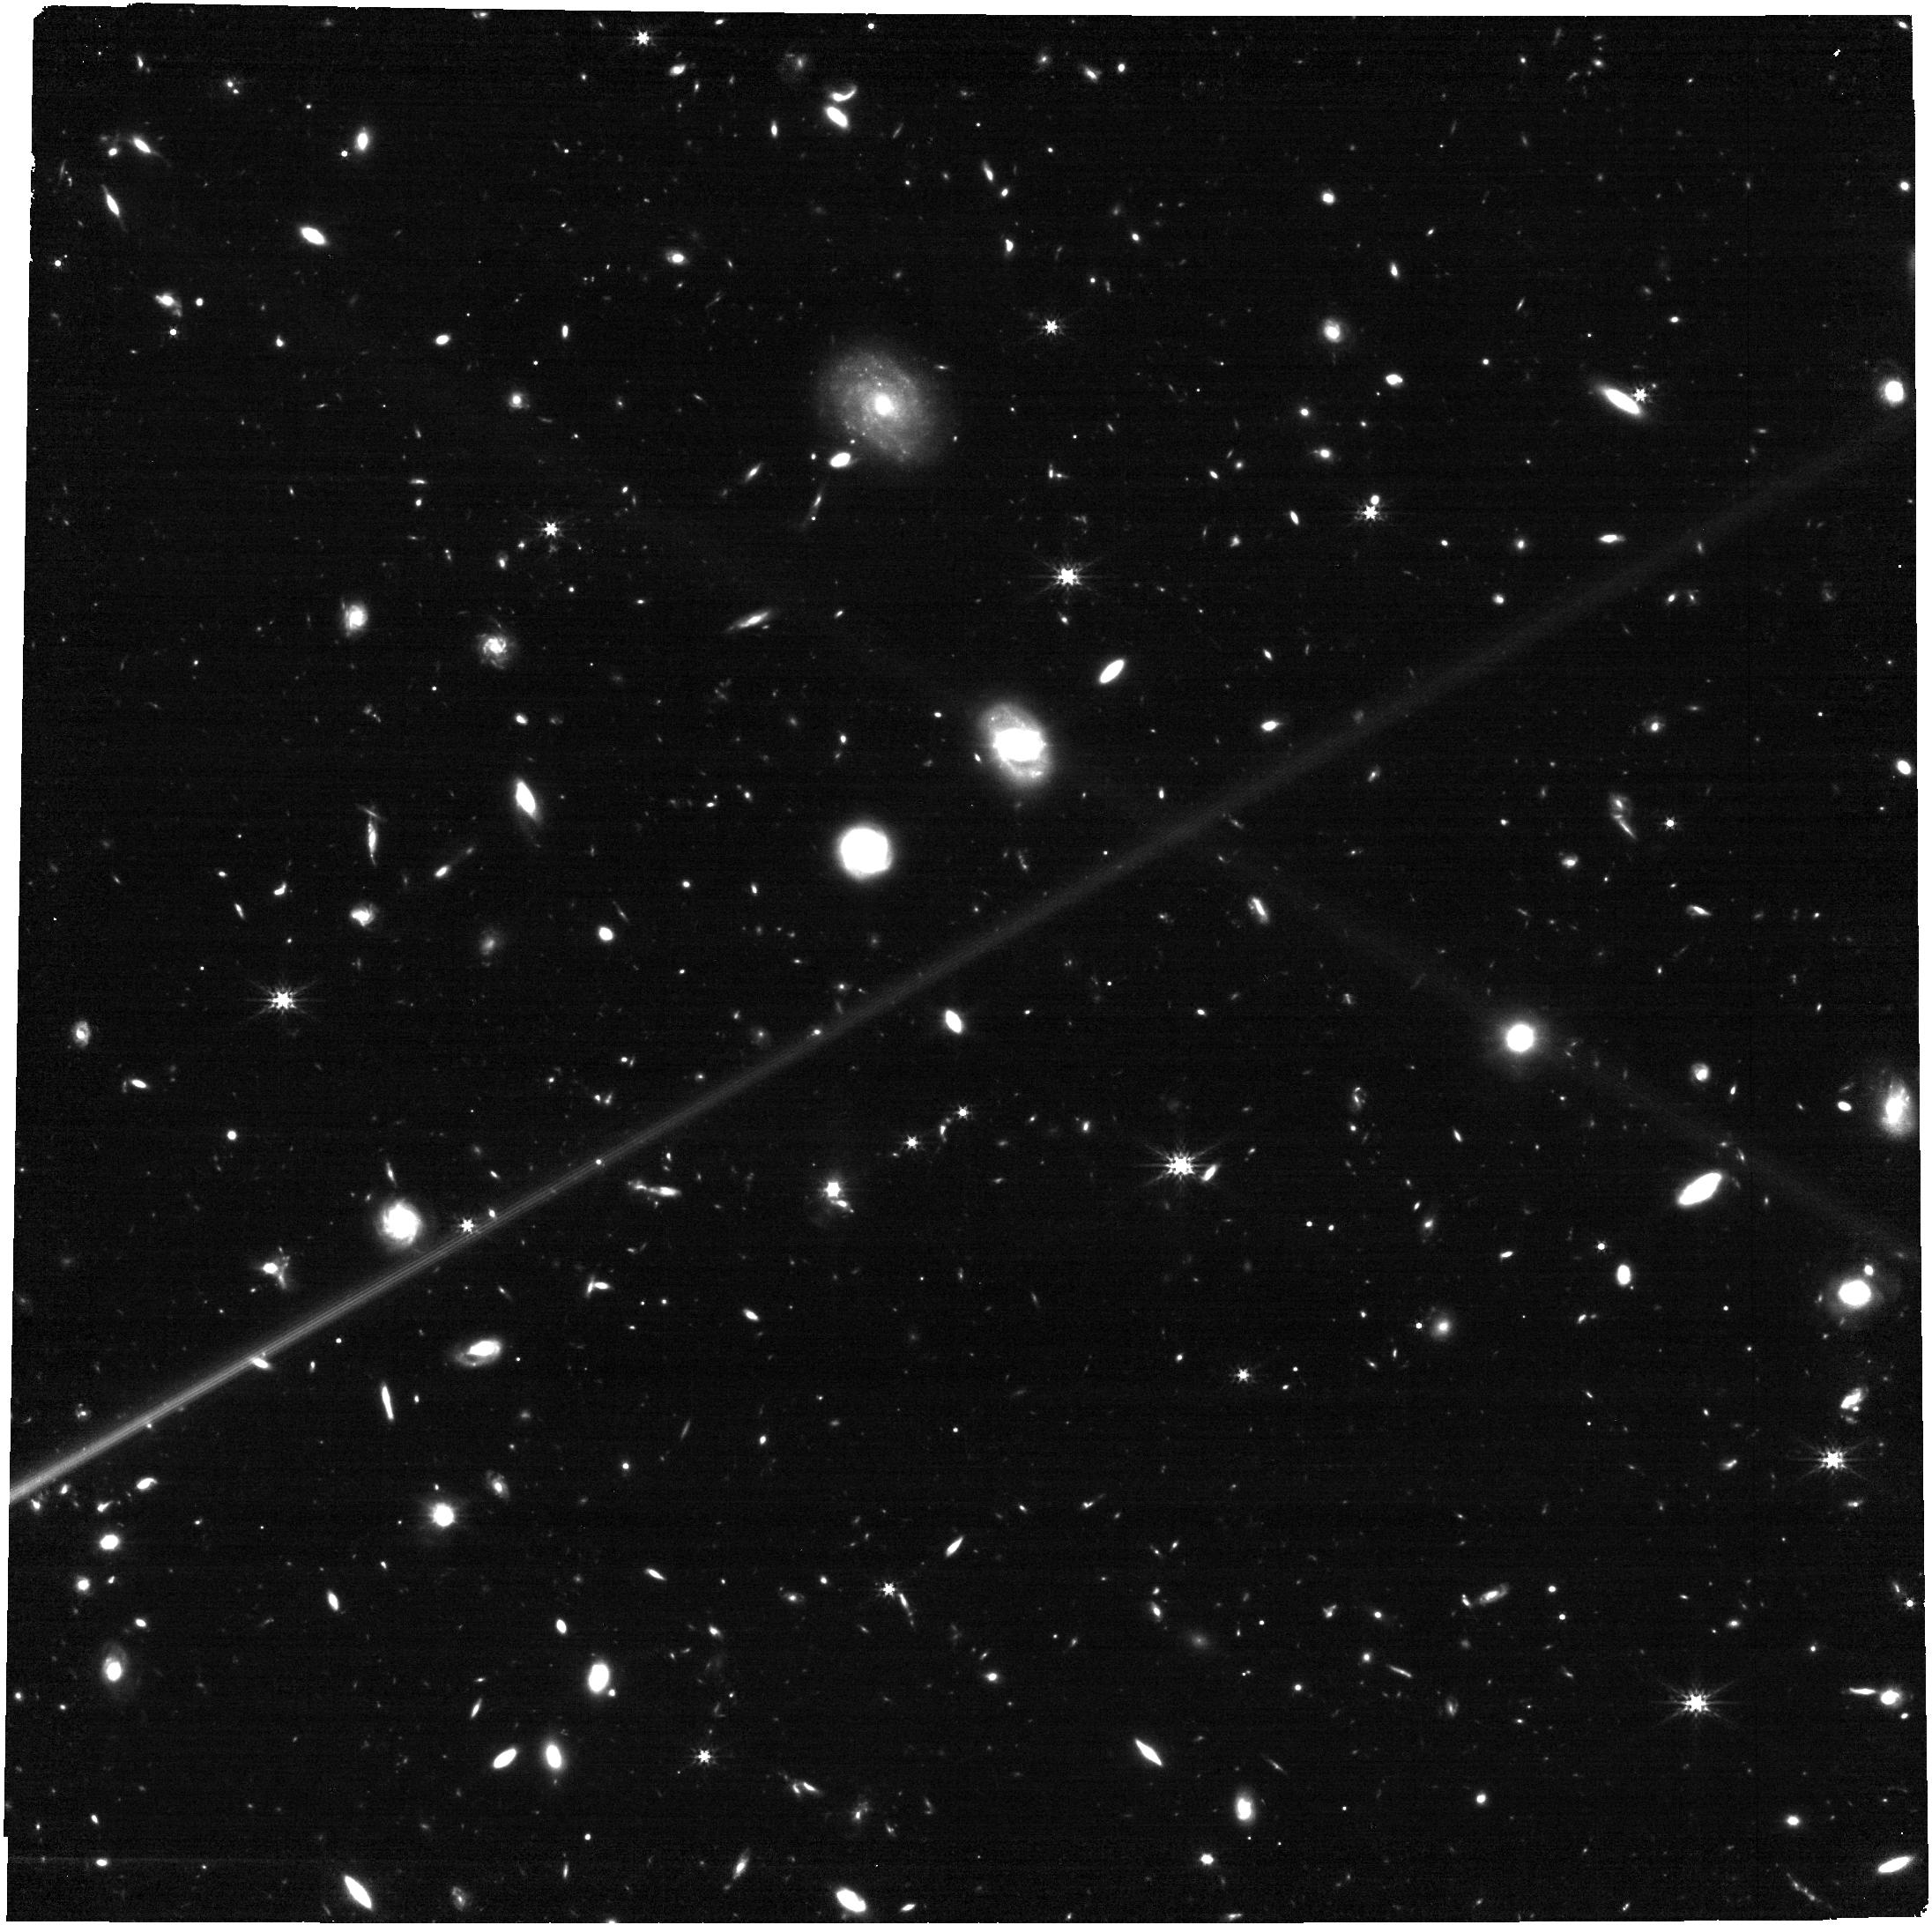
Target: AT2023lcr. Instrument: NIRCAM. Filter: F277W. Exposure: 17 min. Observation ID: jw04554-o001_t001_nircam_clear-f277w

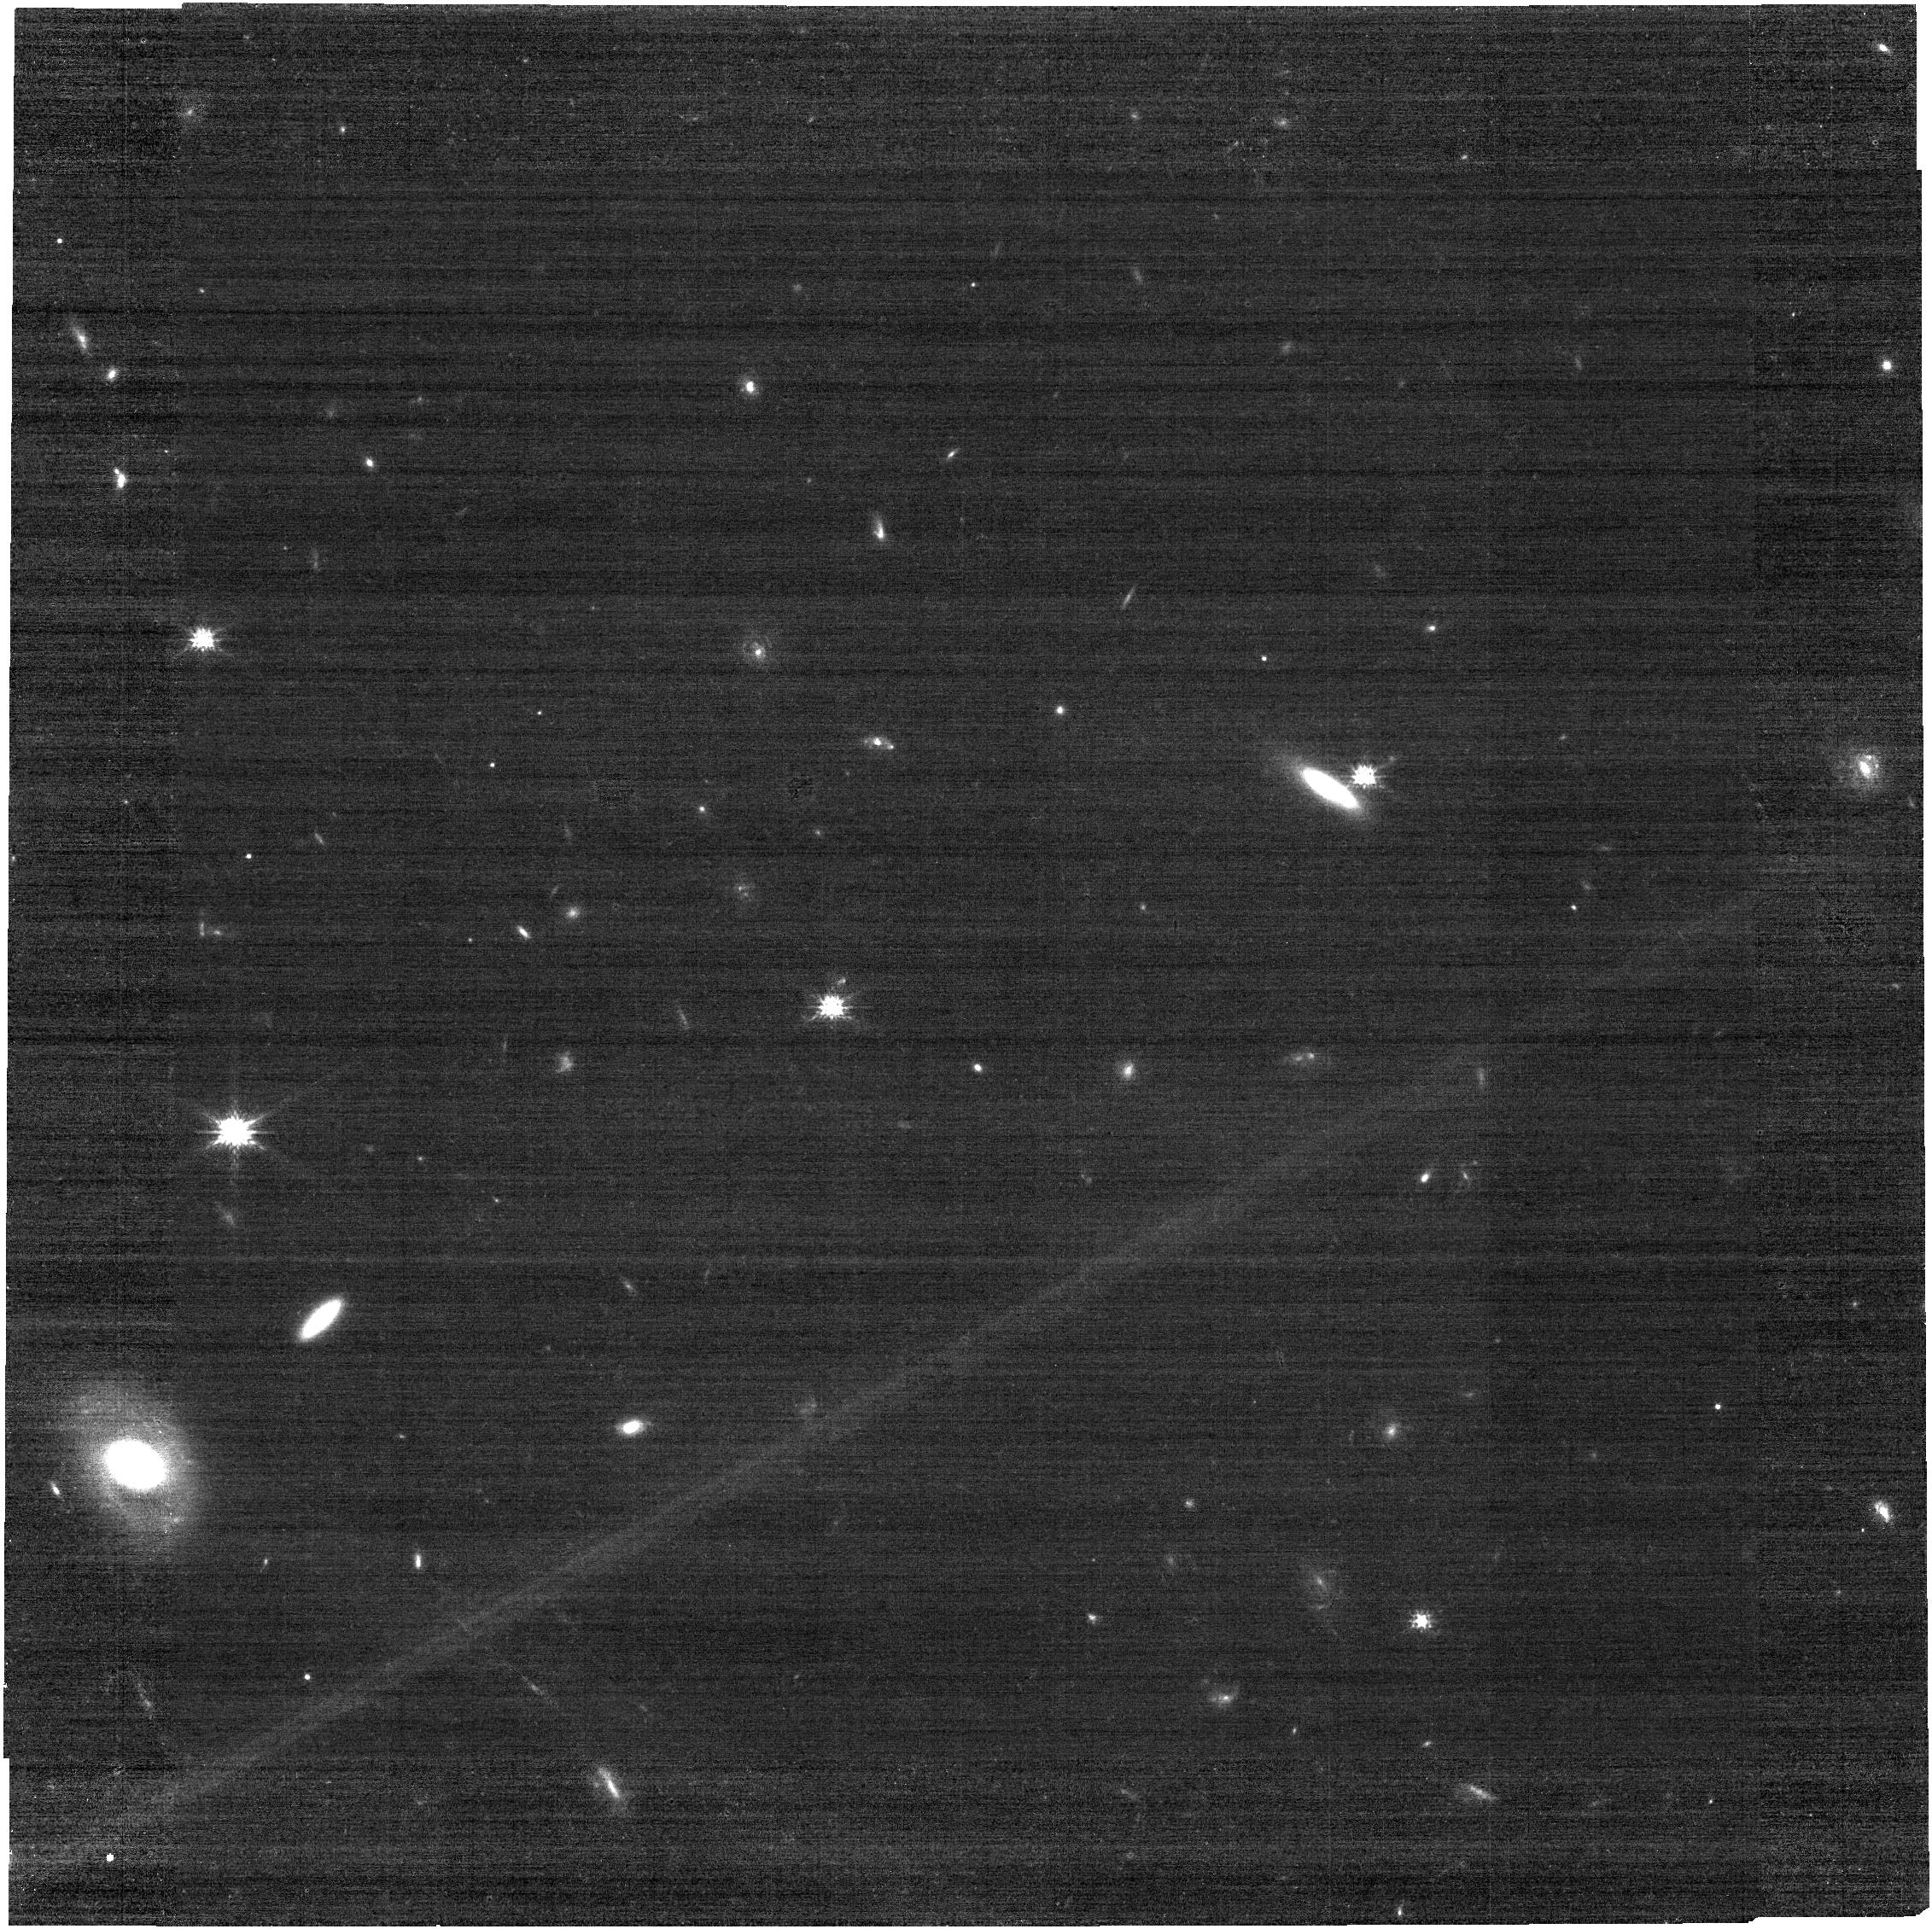
Target: AT2023lcr. Instrument: NIRCAM. Filter: F115W. Exposure: 17 min. Observation ID: jw04554-o001_t001_nircam_clear-f115w

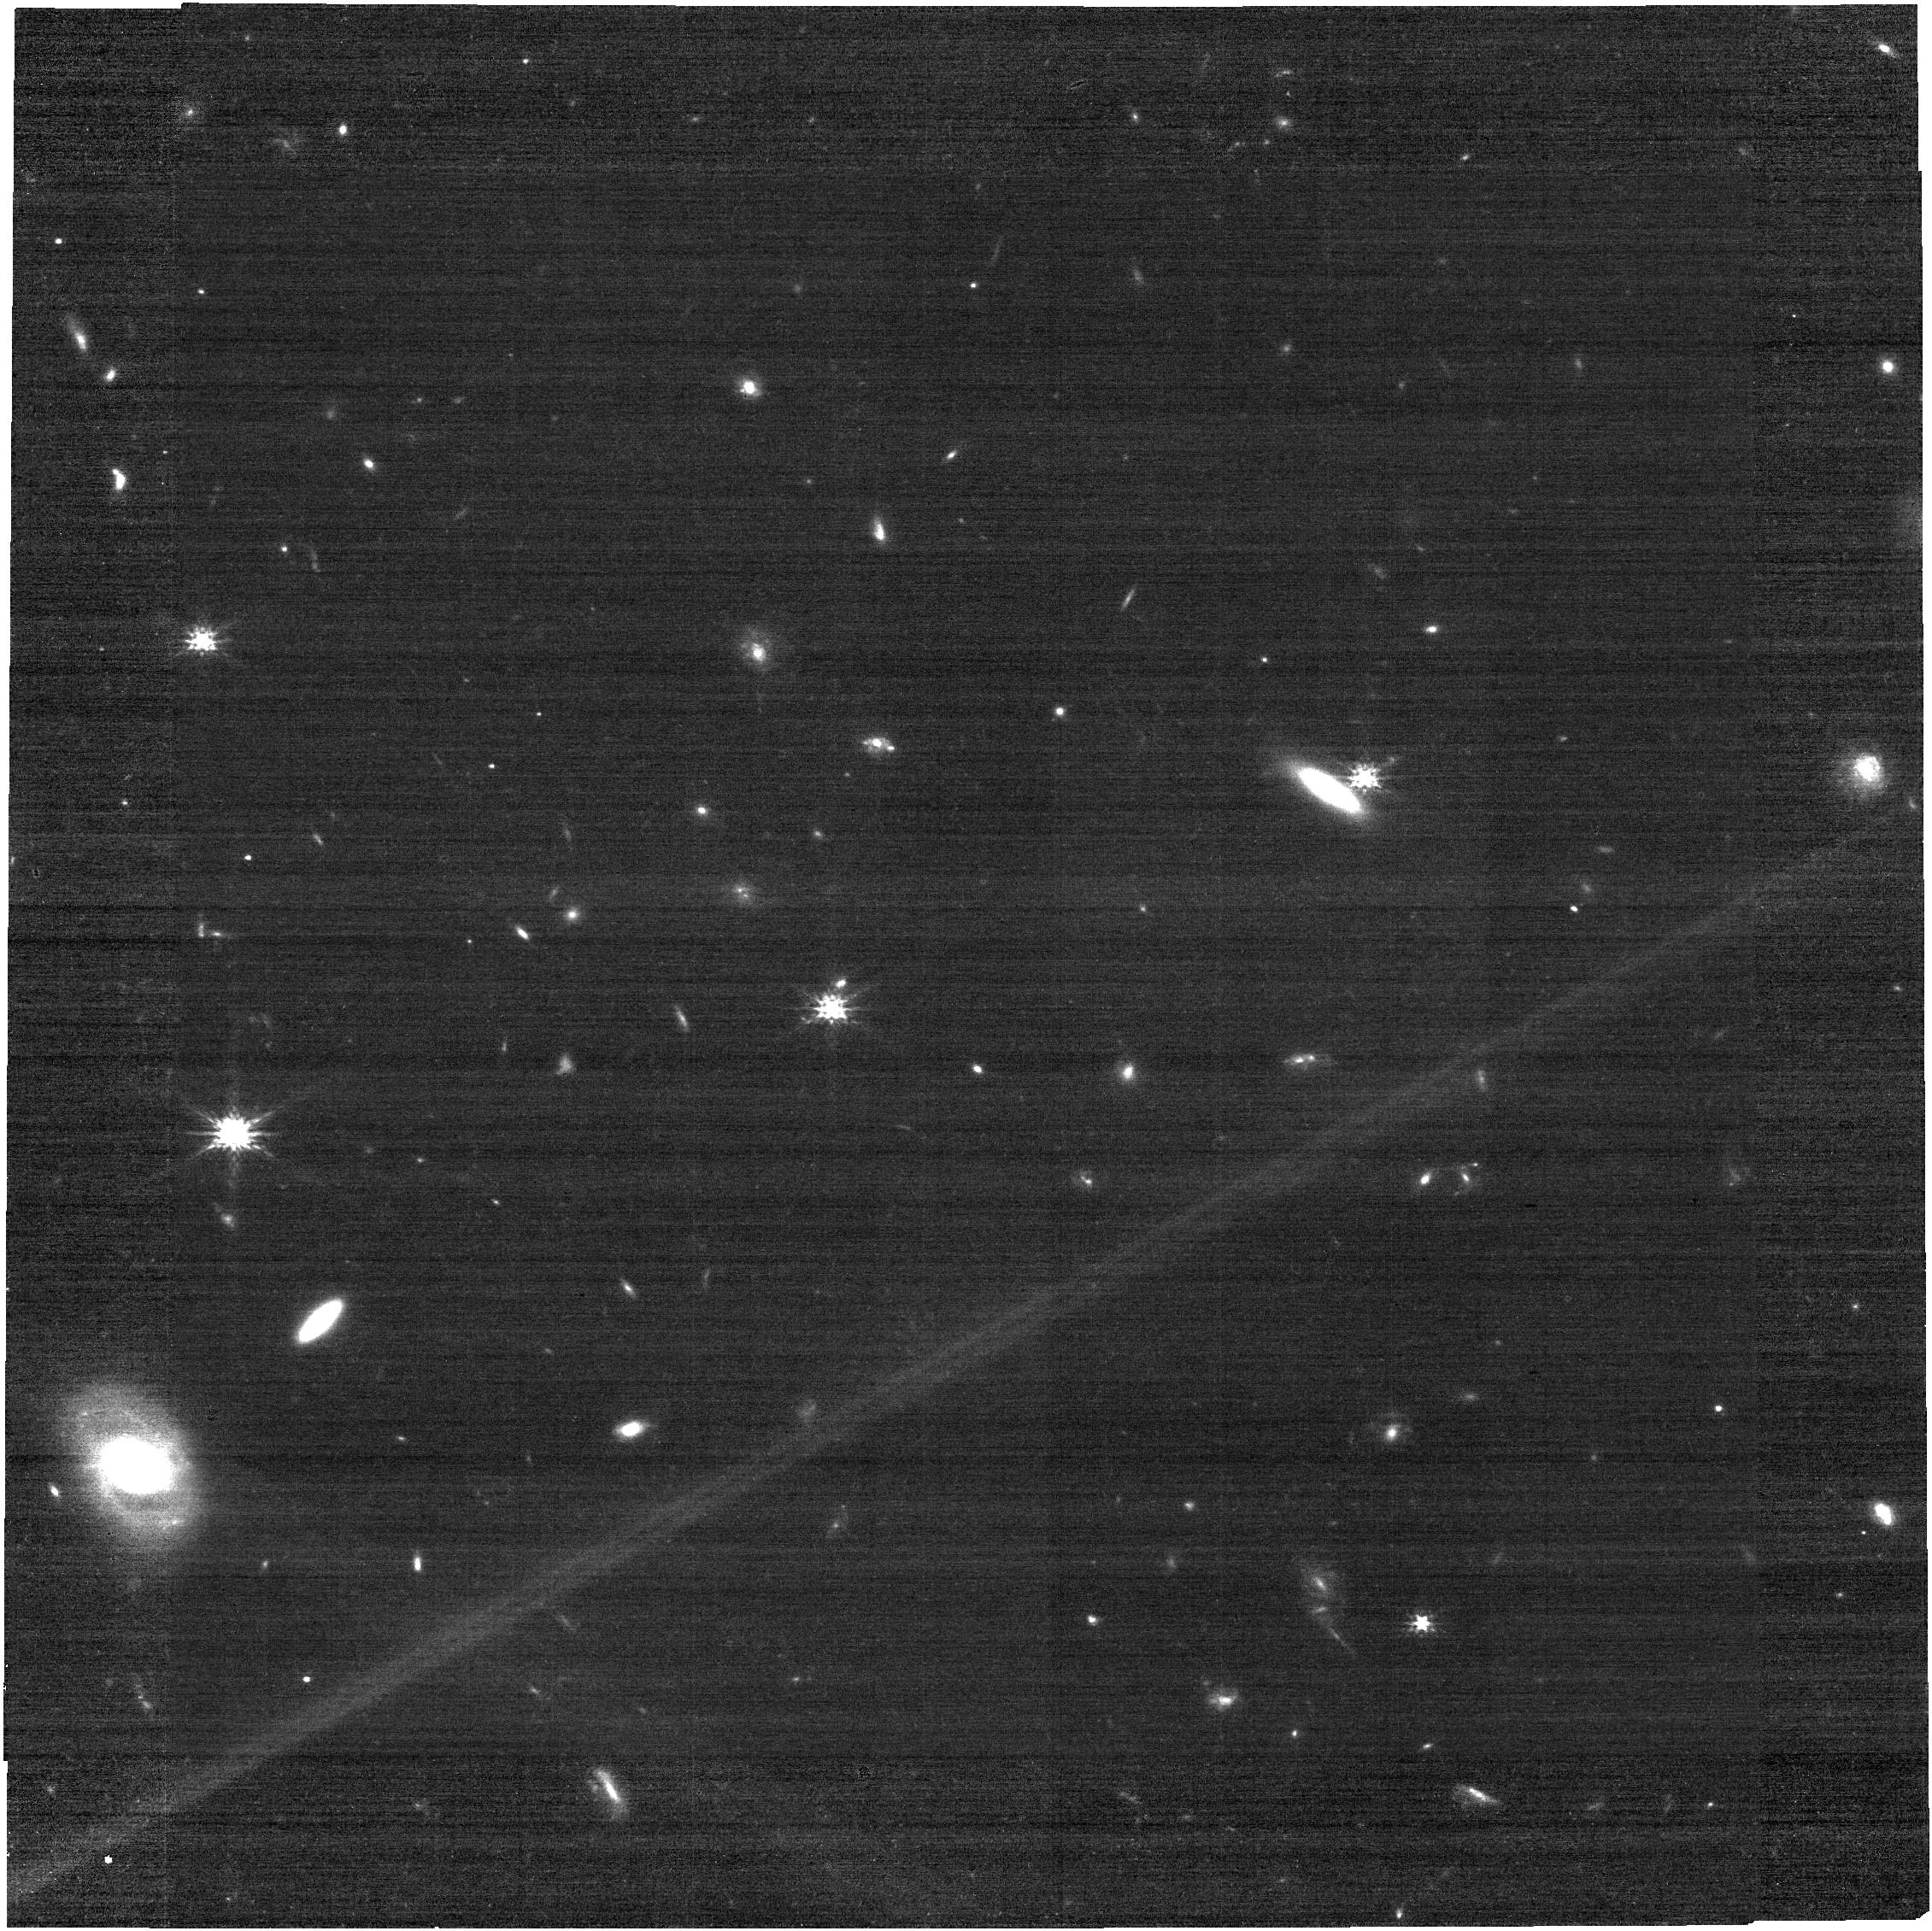
Target: AT2023lcr. Instrument: NIRCAM. Filter: F150W. Exposure: 17 min. Observation ID: jw04554-o001_t001_nircam_clear-f150w

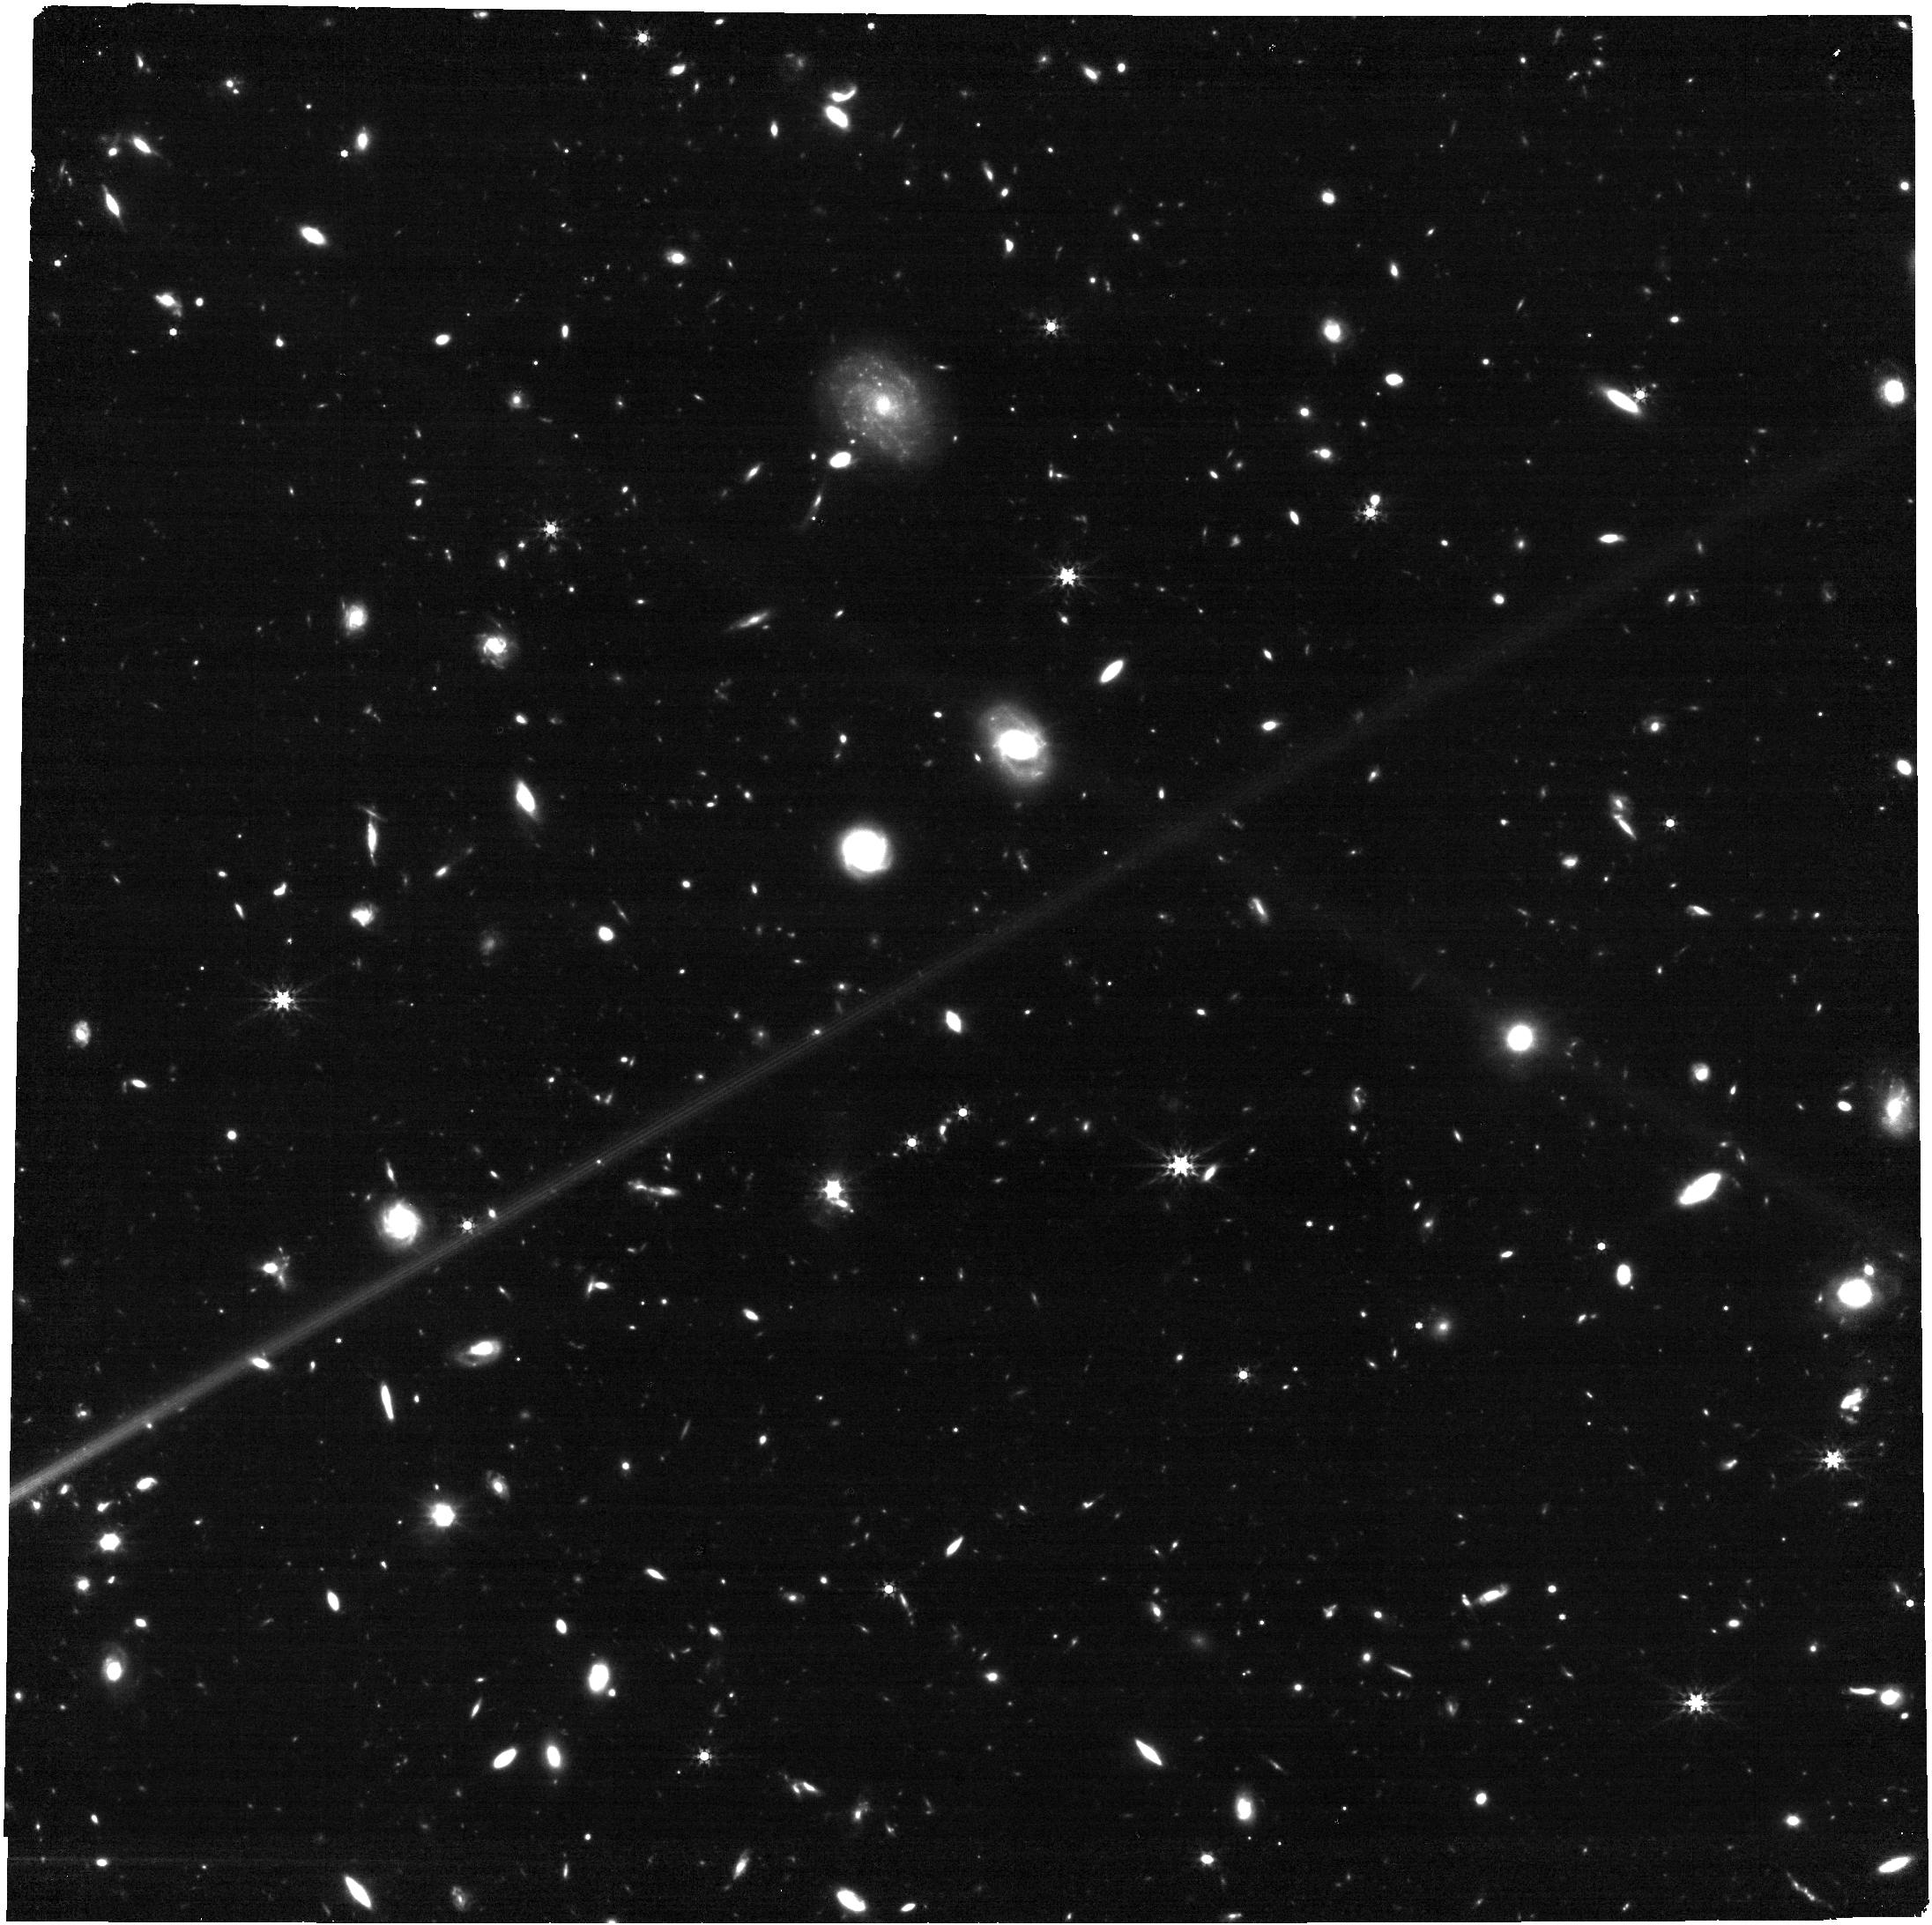
Target: AT2023lcr. Instrument: NIRCAM. Filter: F356W. Exposure: 17 min. Observation ID: jw04554-o001_t001_nircam_clear-f356w

Revealing the progenitor of the dirty fireball gamma-ray burst AT 2023lcr through its supernova component (PI: Martin-Carrillo, Antonio)

AT2023lcr is a transient at redshift 1.0272 with multi-wavelength observations consistent with an on-axis gamma-ray burst (GRB) afterglow with narrow jet. However, no gamma-ray prompt emission was detected in the direction of the transient making it the best dirty fireball candidate observed to date. Dirty fireballs are GRB with sub-relativistic jet unable to create the typical bright flash of gamma-ray radiation, known as GRB prompt emission, seen in typical GRBs. We propose using JWST’s NIRCam and NIRSpec as well as HST's NIR camera, to study photometrically and spectroscopically the supernova (SN) component associated to this rare GRB case confirming its collapsar nature, with a total of 4.75 hours of JWST observations and 3 orbits of HST observations. The relatively high-redshift of this target makes the expected SN peak at around 1.2-1.4 microns. Additionally, the expected magnitudes of the SN component fall below the limits for ground-based telescopes, making JWST and HST uniquely suited for this detailed study. The SN spectral observations will reveal crucial information regarding the progenitor and its circumstellar environment. These data will allow us to determine, for the first time, if dirty fireballs come from progenitors similar to typical GRBs, improving our understanding of the role played by mildly relativistic jets during stellar collapse and how these rare cases fit in the full diversity of stellar explosions.